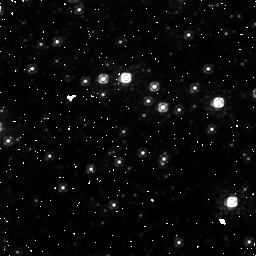
Target: field at RA 267.014°, Dec -24.785°. Instrument: NICMOS/NIC1. Filter: F110W. Exposure: 45 min. Observation ID: n9pl02020

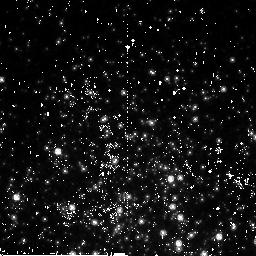
Target: TERZAN5-NIC. Instrument: NICMOS/NIC2. Filter: F110W. Exposure: 45 min. Observation ID: n9pl01010

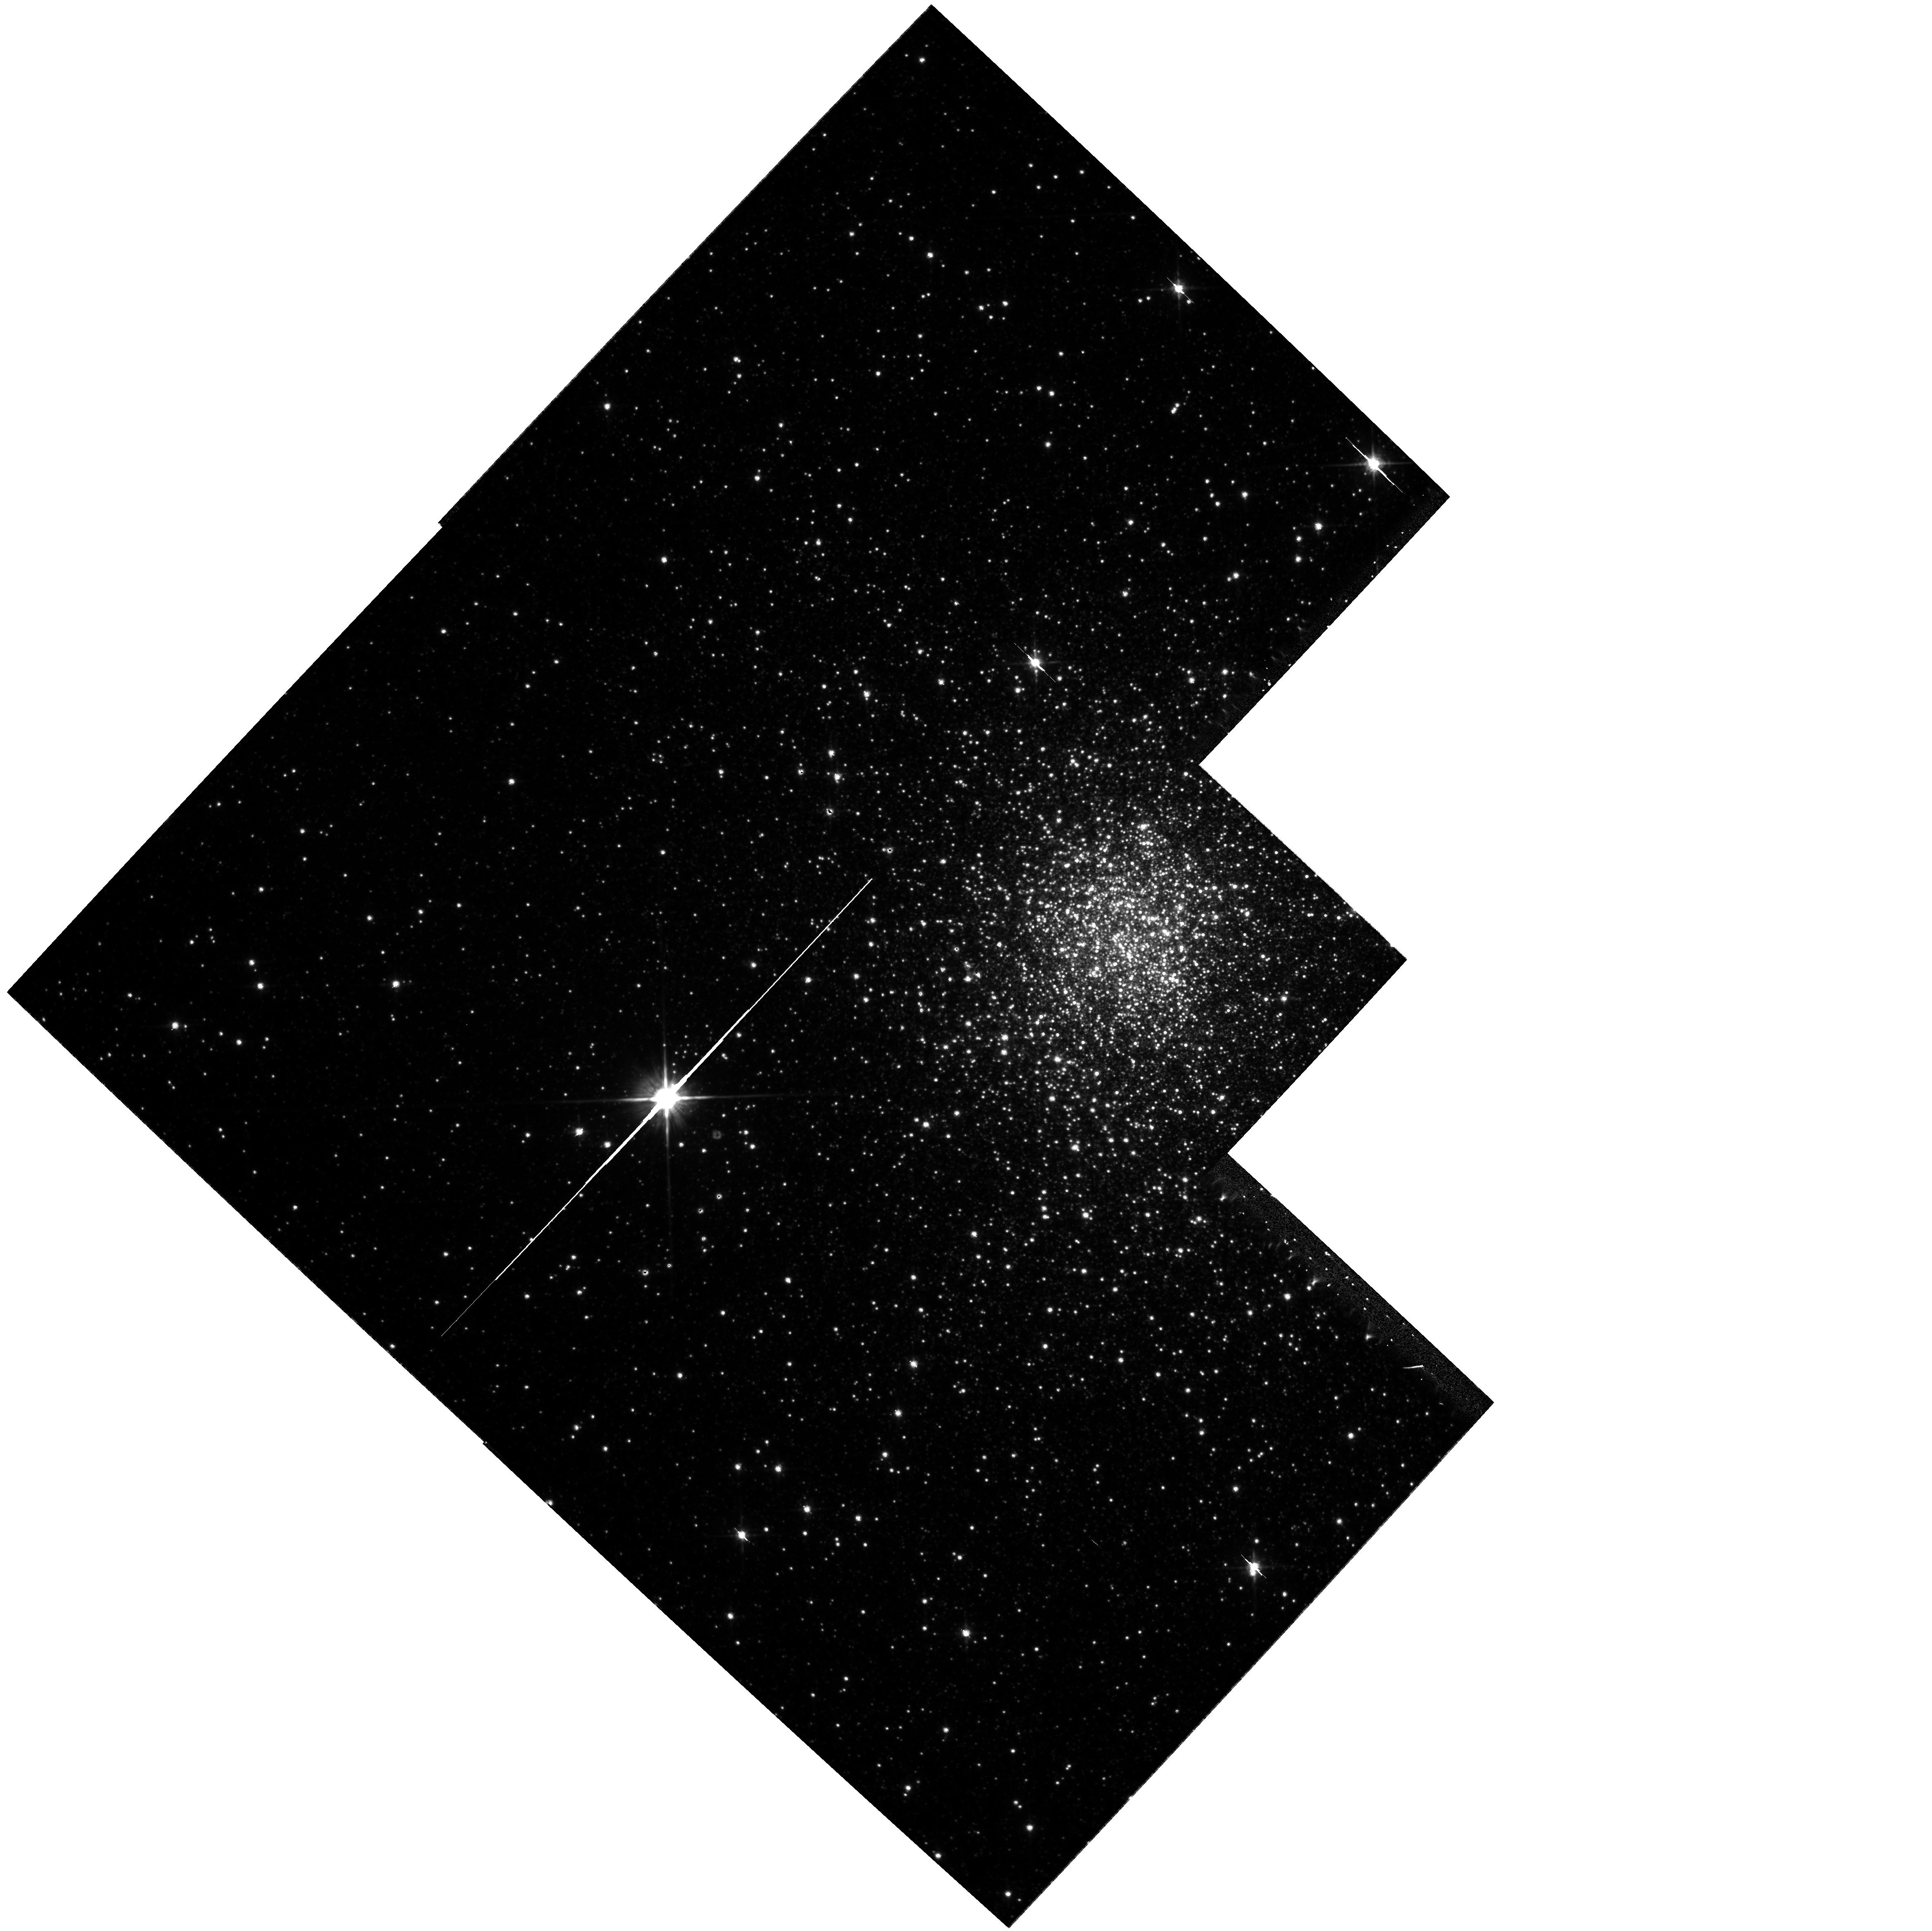
Target: TERZAN5-WF. Instrument: WFPC2/PC. Filter: F814W. Exposure: 33 min. Observation ID: hst_10845_03_wfpc2_pc_f814w_u9pl03

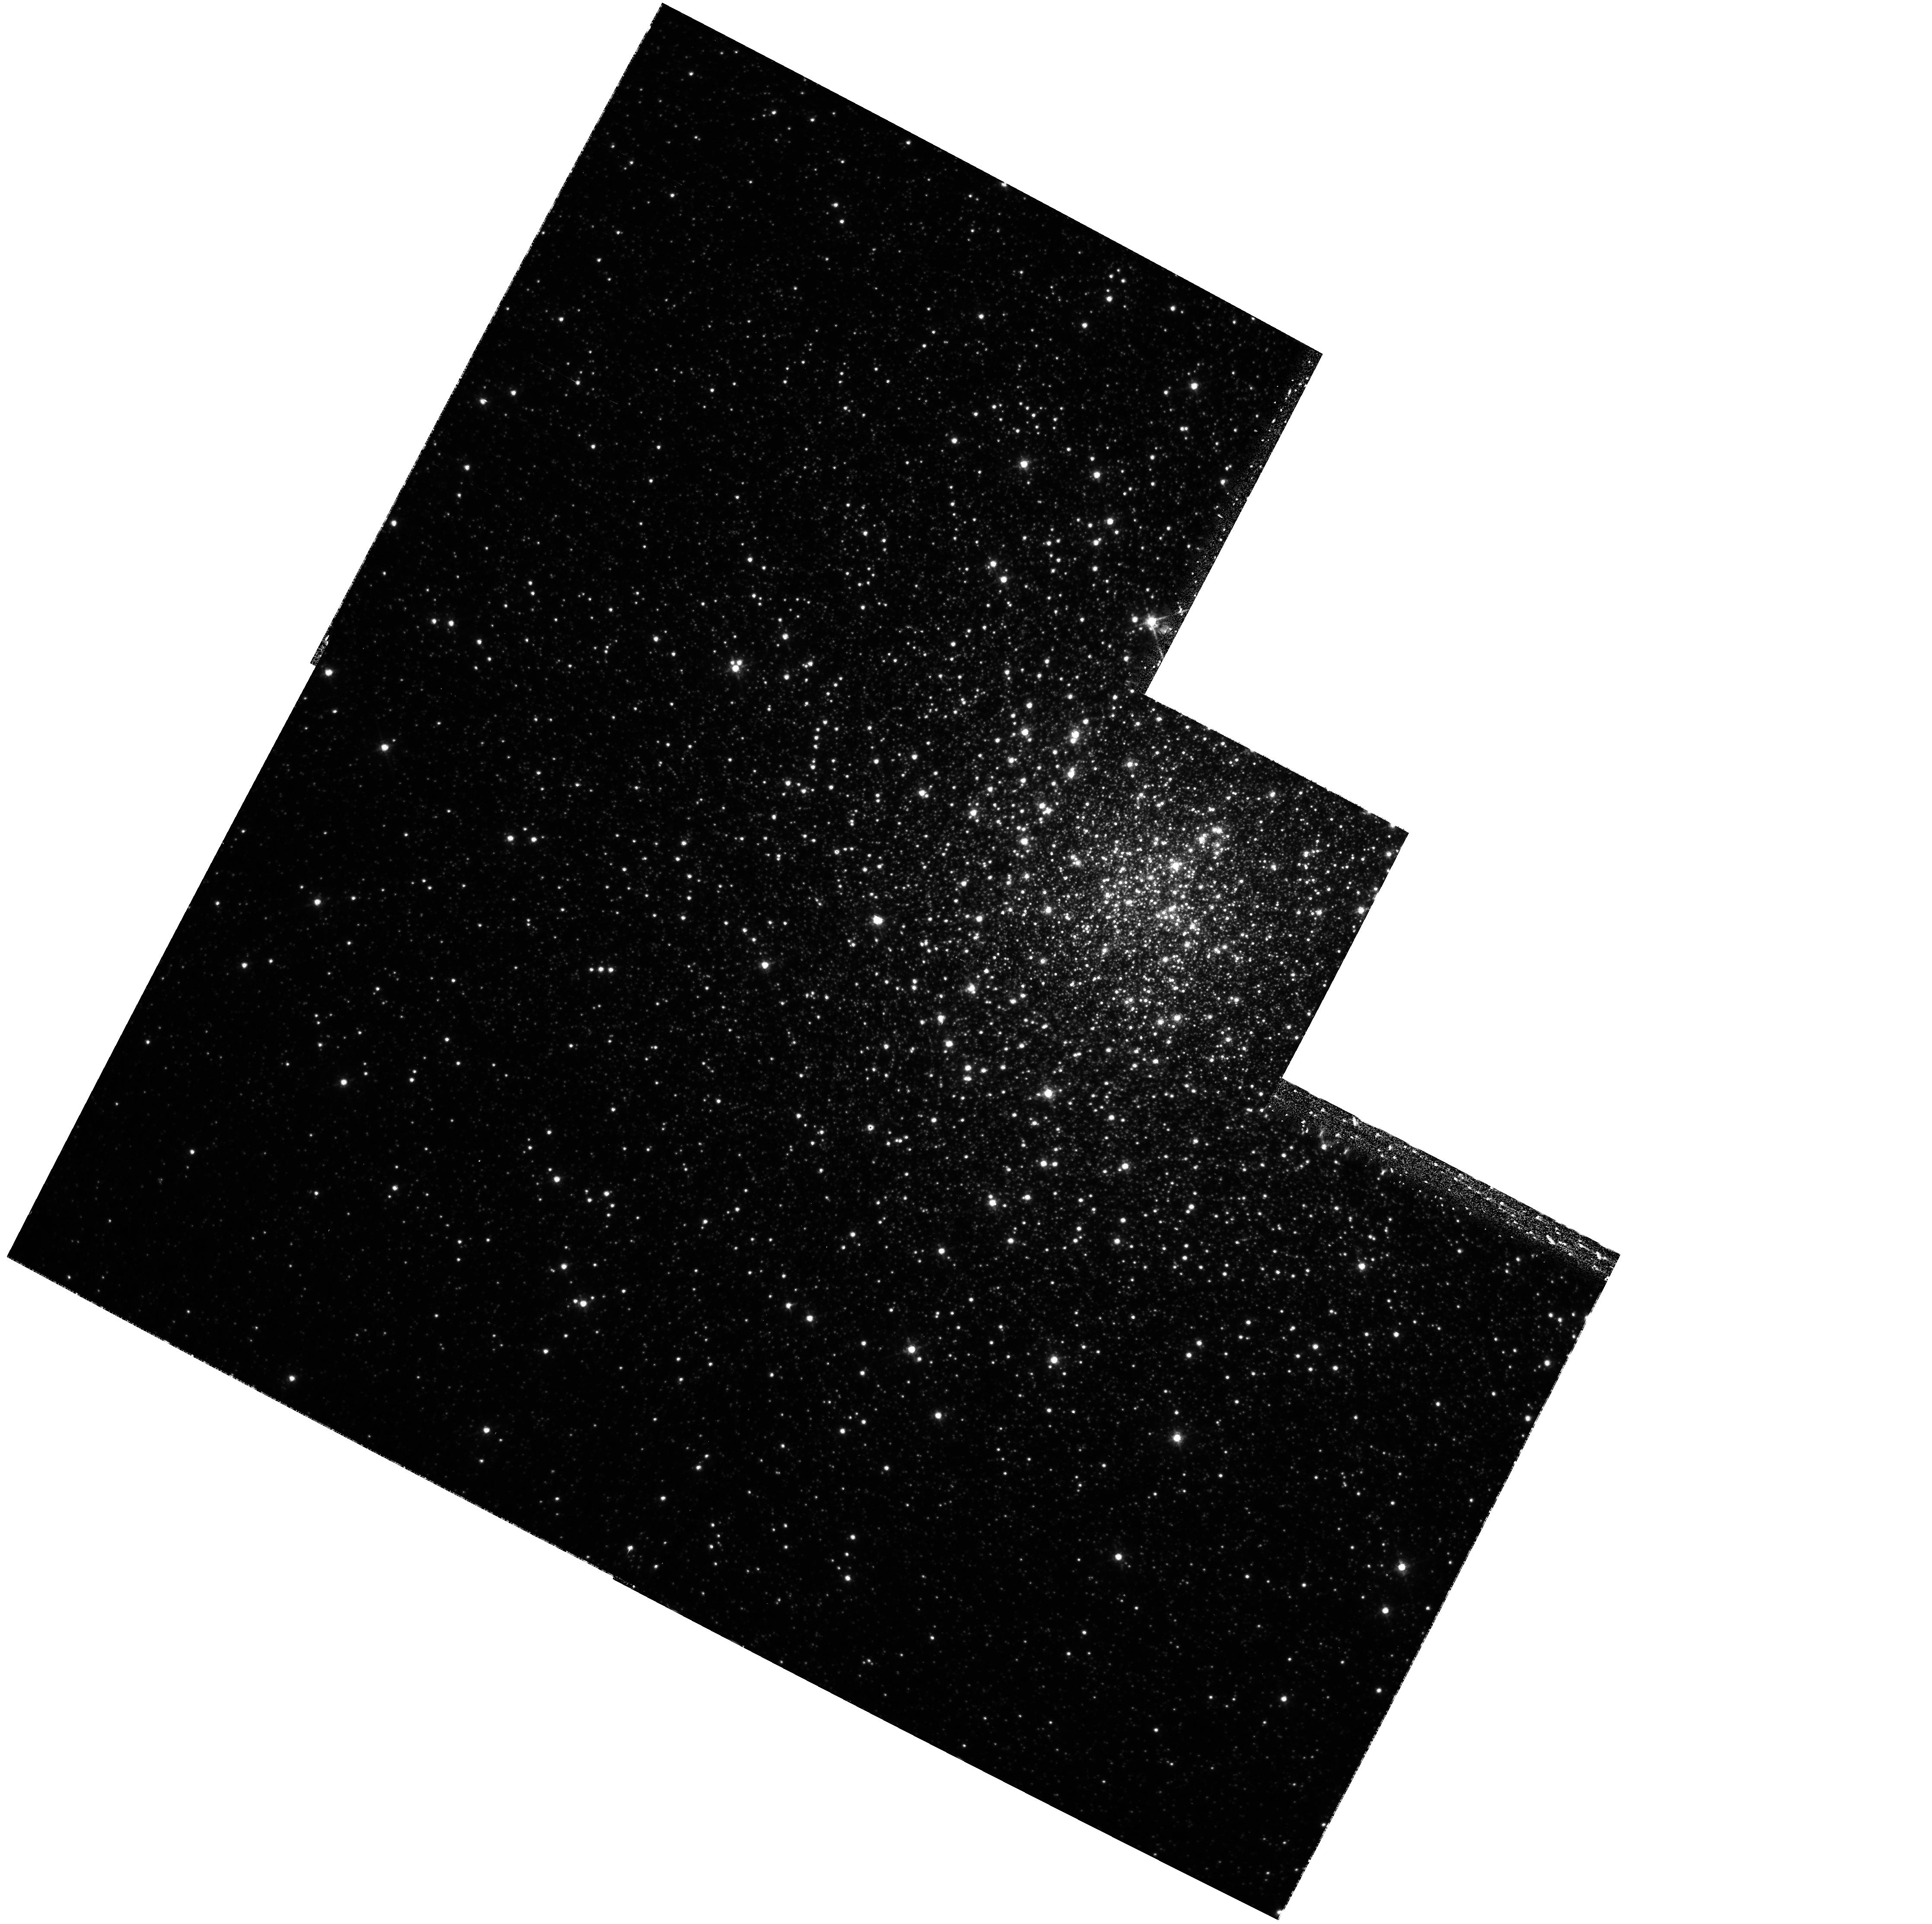
Target: NGC6266. Instrument: WFPC2/PC. Filter: F656N. Exposure: 1.3 h. Observation ID: hst_10845_56_wfpc2_pc_f656n_u9pl56

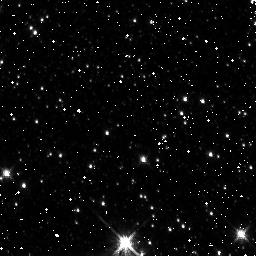
Target: field at RA 267.102°, Dec -24.714°. Instrument: NICMOS/NIC3. Filter: F160W. Exposure: 43 min. Observation ID: n9pl03020

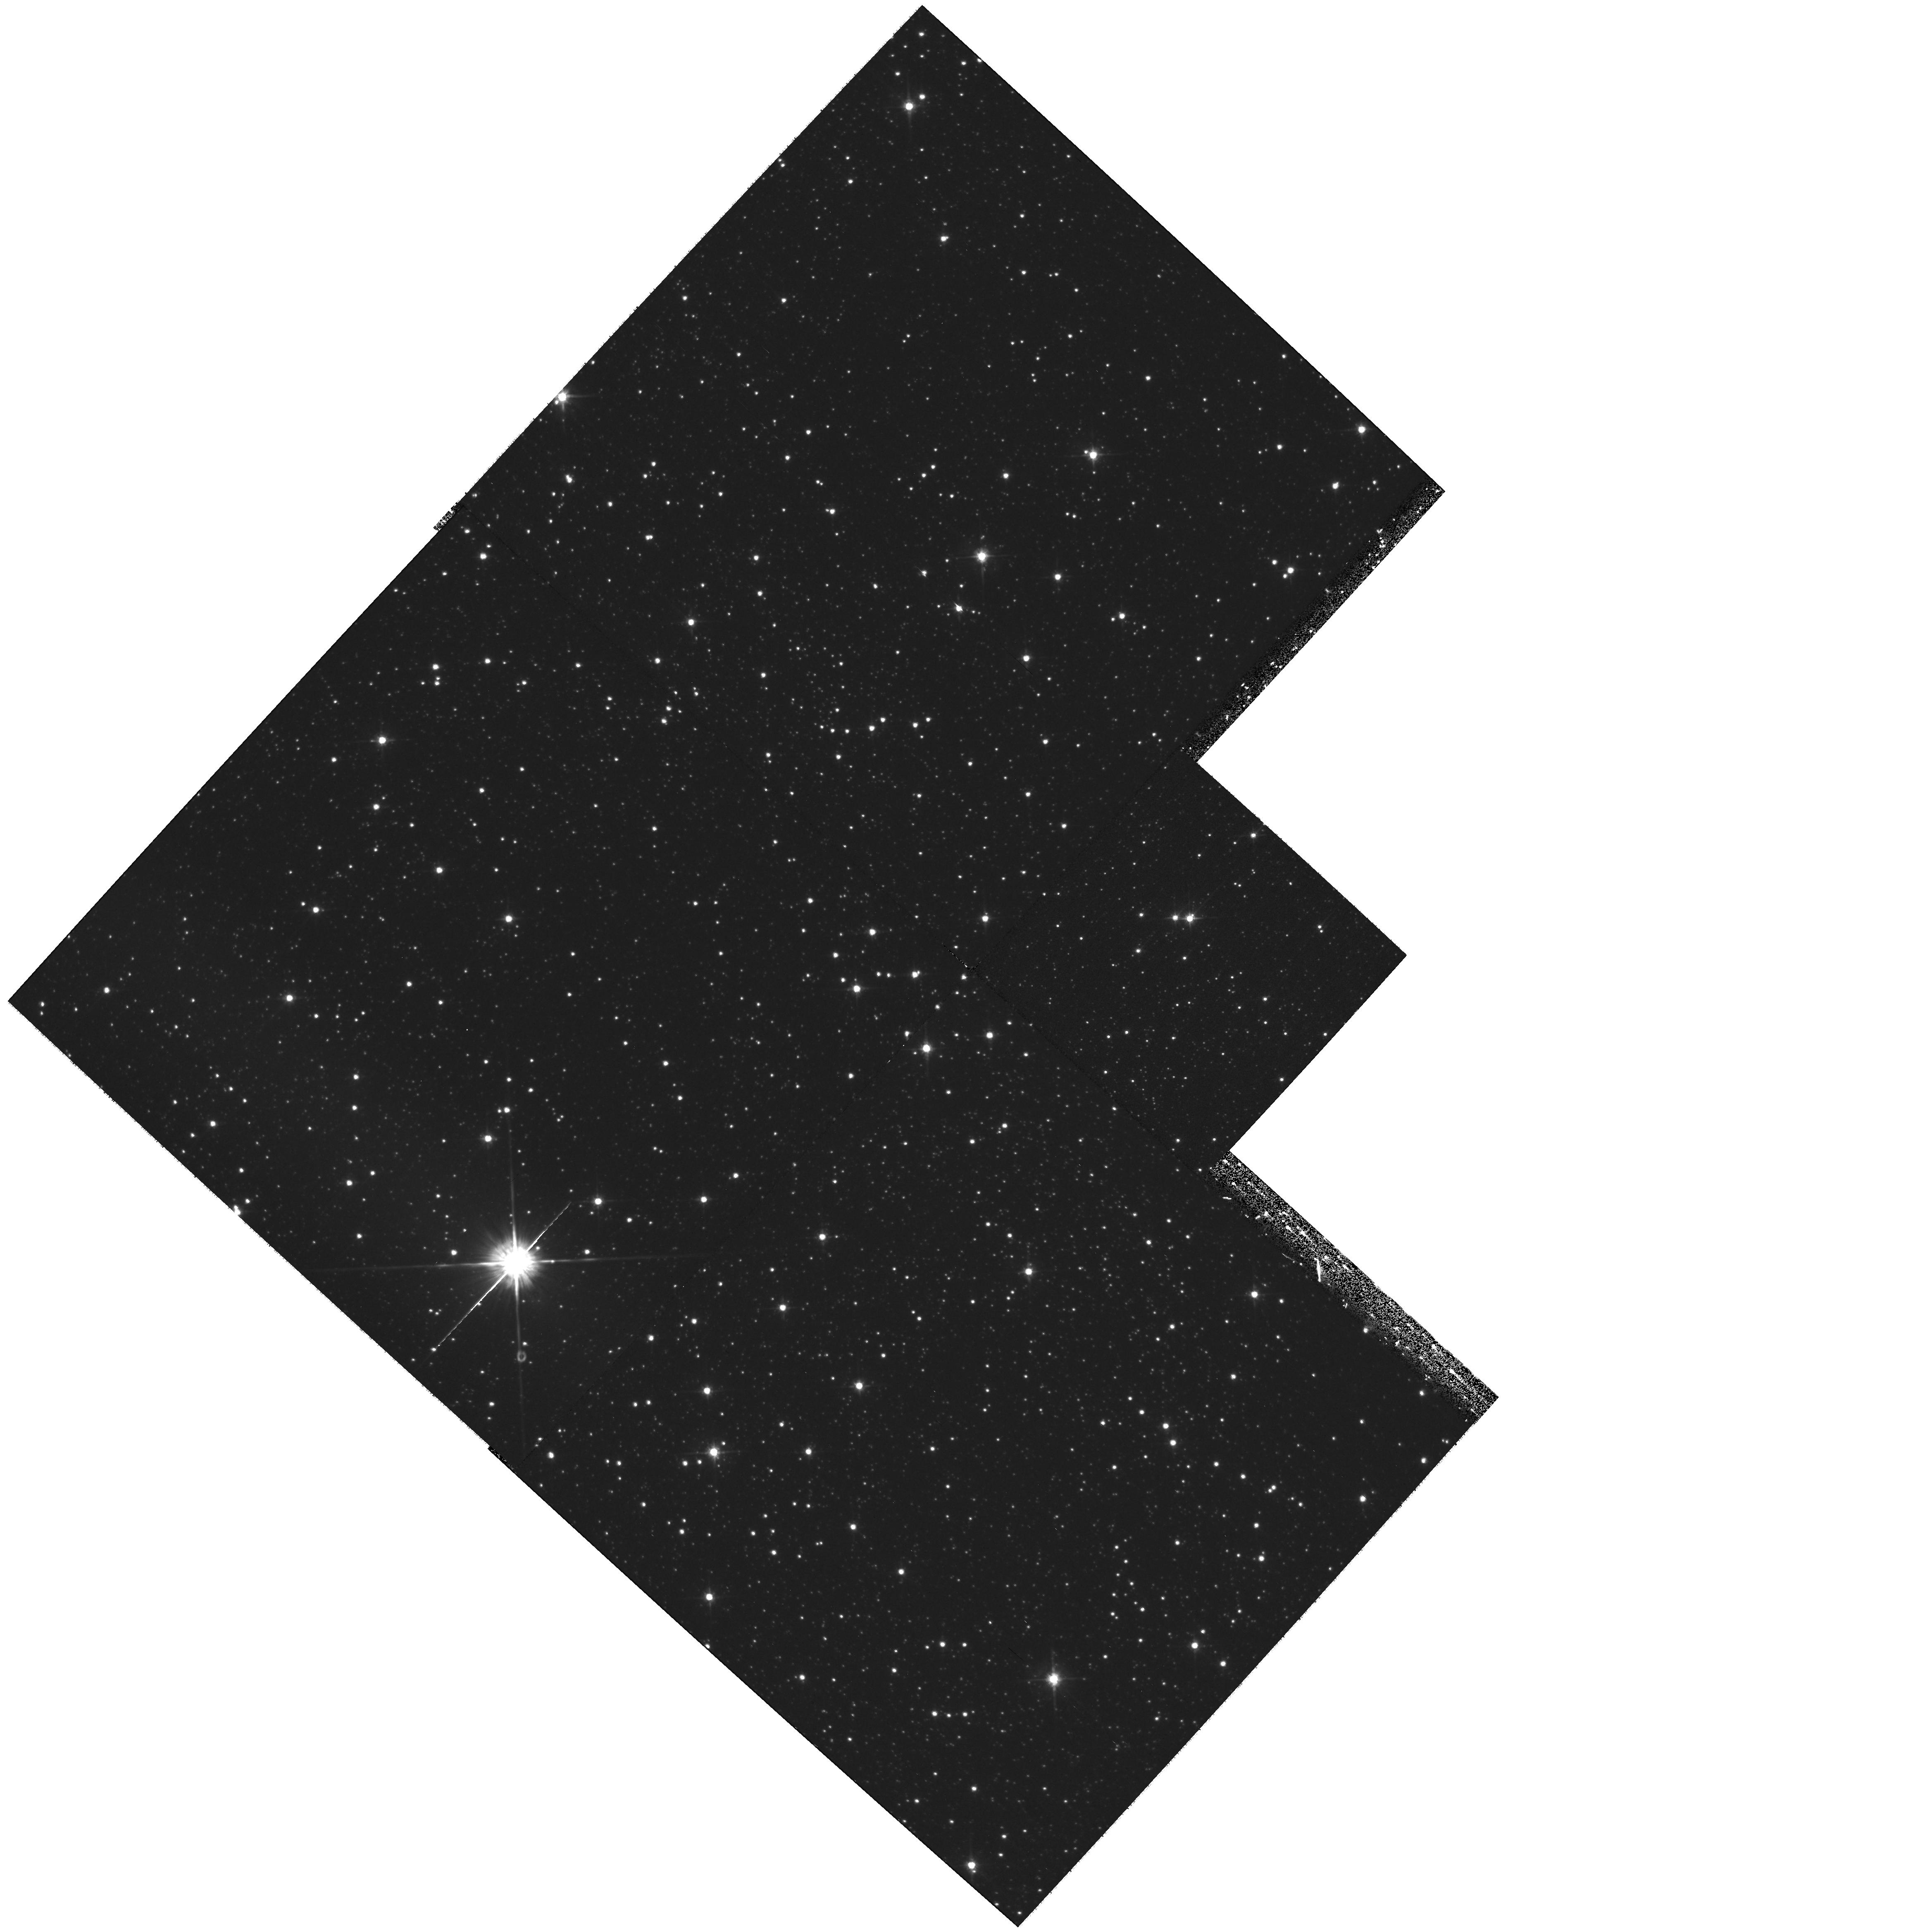
Target: field at RA 266.920°, Dec -24.848°. Instrument: WFPC2/PC. Filter: F606W. Exposure: 33 min. Observation ID: hst_10845_02_wfpc2_pc_f606w_u9pl02

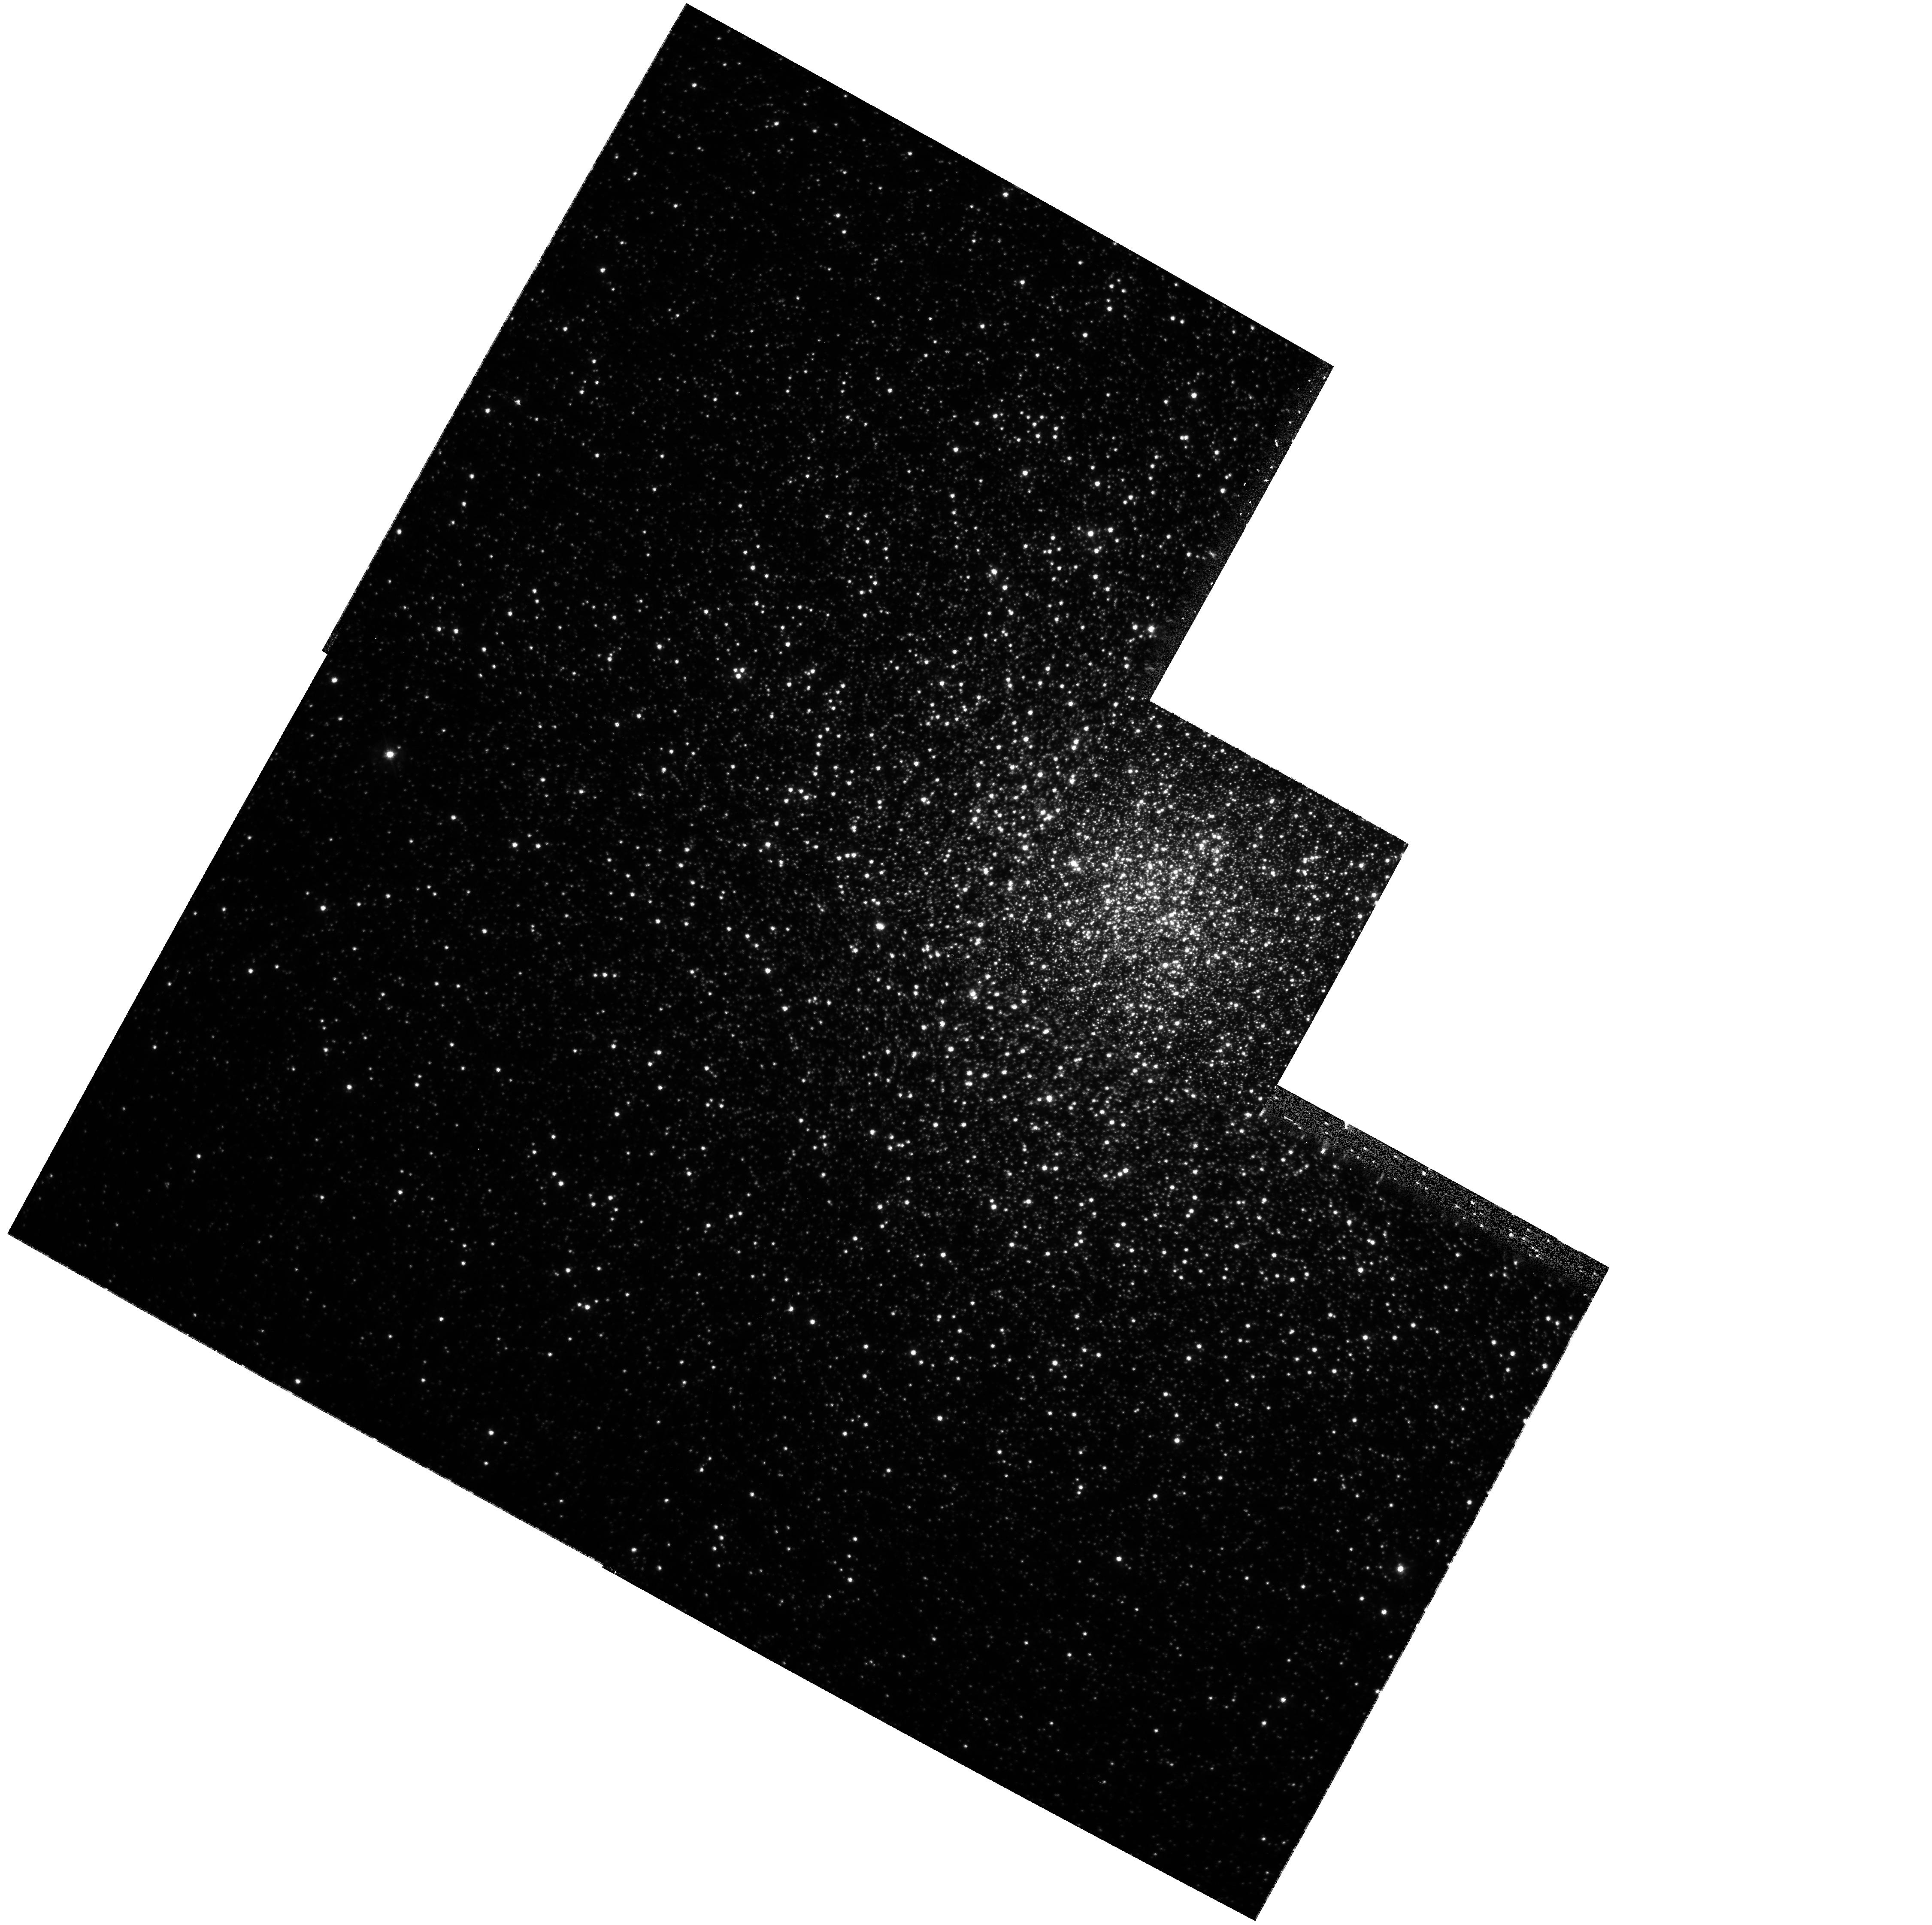
Target: NGC6266. Instrument: WFPC2/PC. Filter: F439W. Exposure: 33 min. Observation ID: hst_10845_08_wfpc2_pc_f439w_u9pl08

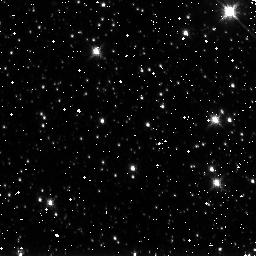
Target: field at RA 255.408°, Dec -30.070°. Instrument: NICMOS/NIC3. Filter: F160W. Exposure: 43 min. Observation ID: n9pl56010

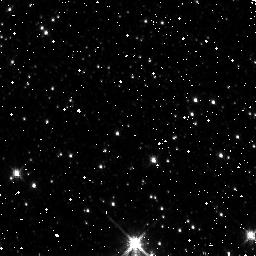
Target: field at RA 267.103°, Dec -24.714°. Instrument: NICMOS/NIC3. Filter: F160W. Exposure: 43 min. Observation ID: n9pl04020

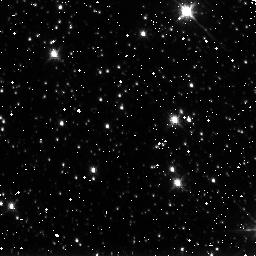
Target: field at RA 255.407°, Dec -30.068°. Instrument: NICMOS/NIC3. Filter: F160W. Exposure: 43 min. Observation ID: n9pl08010

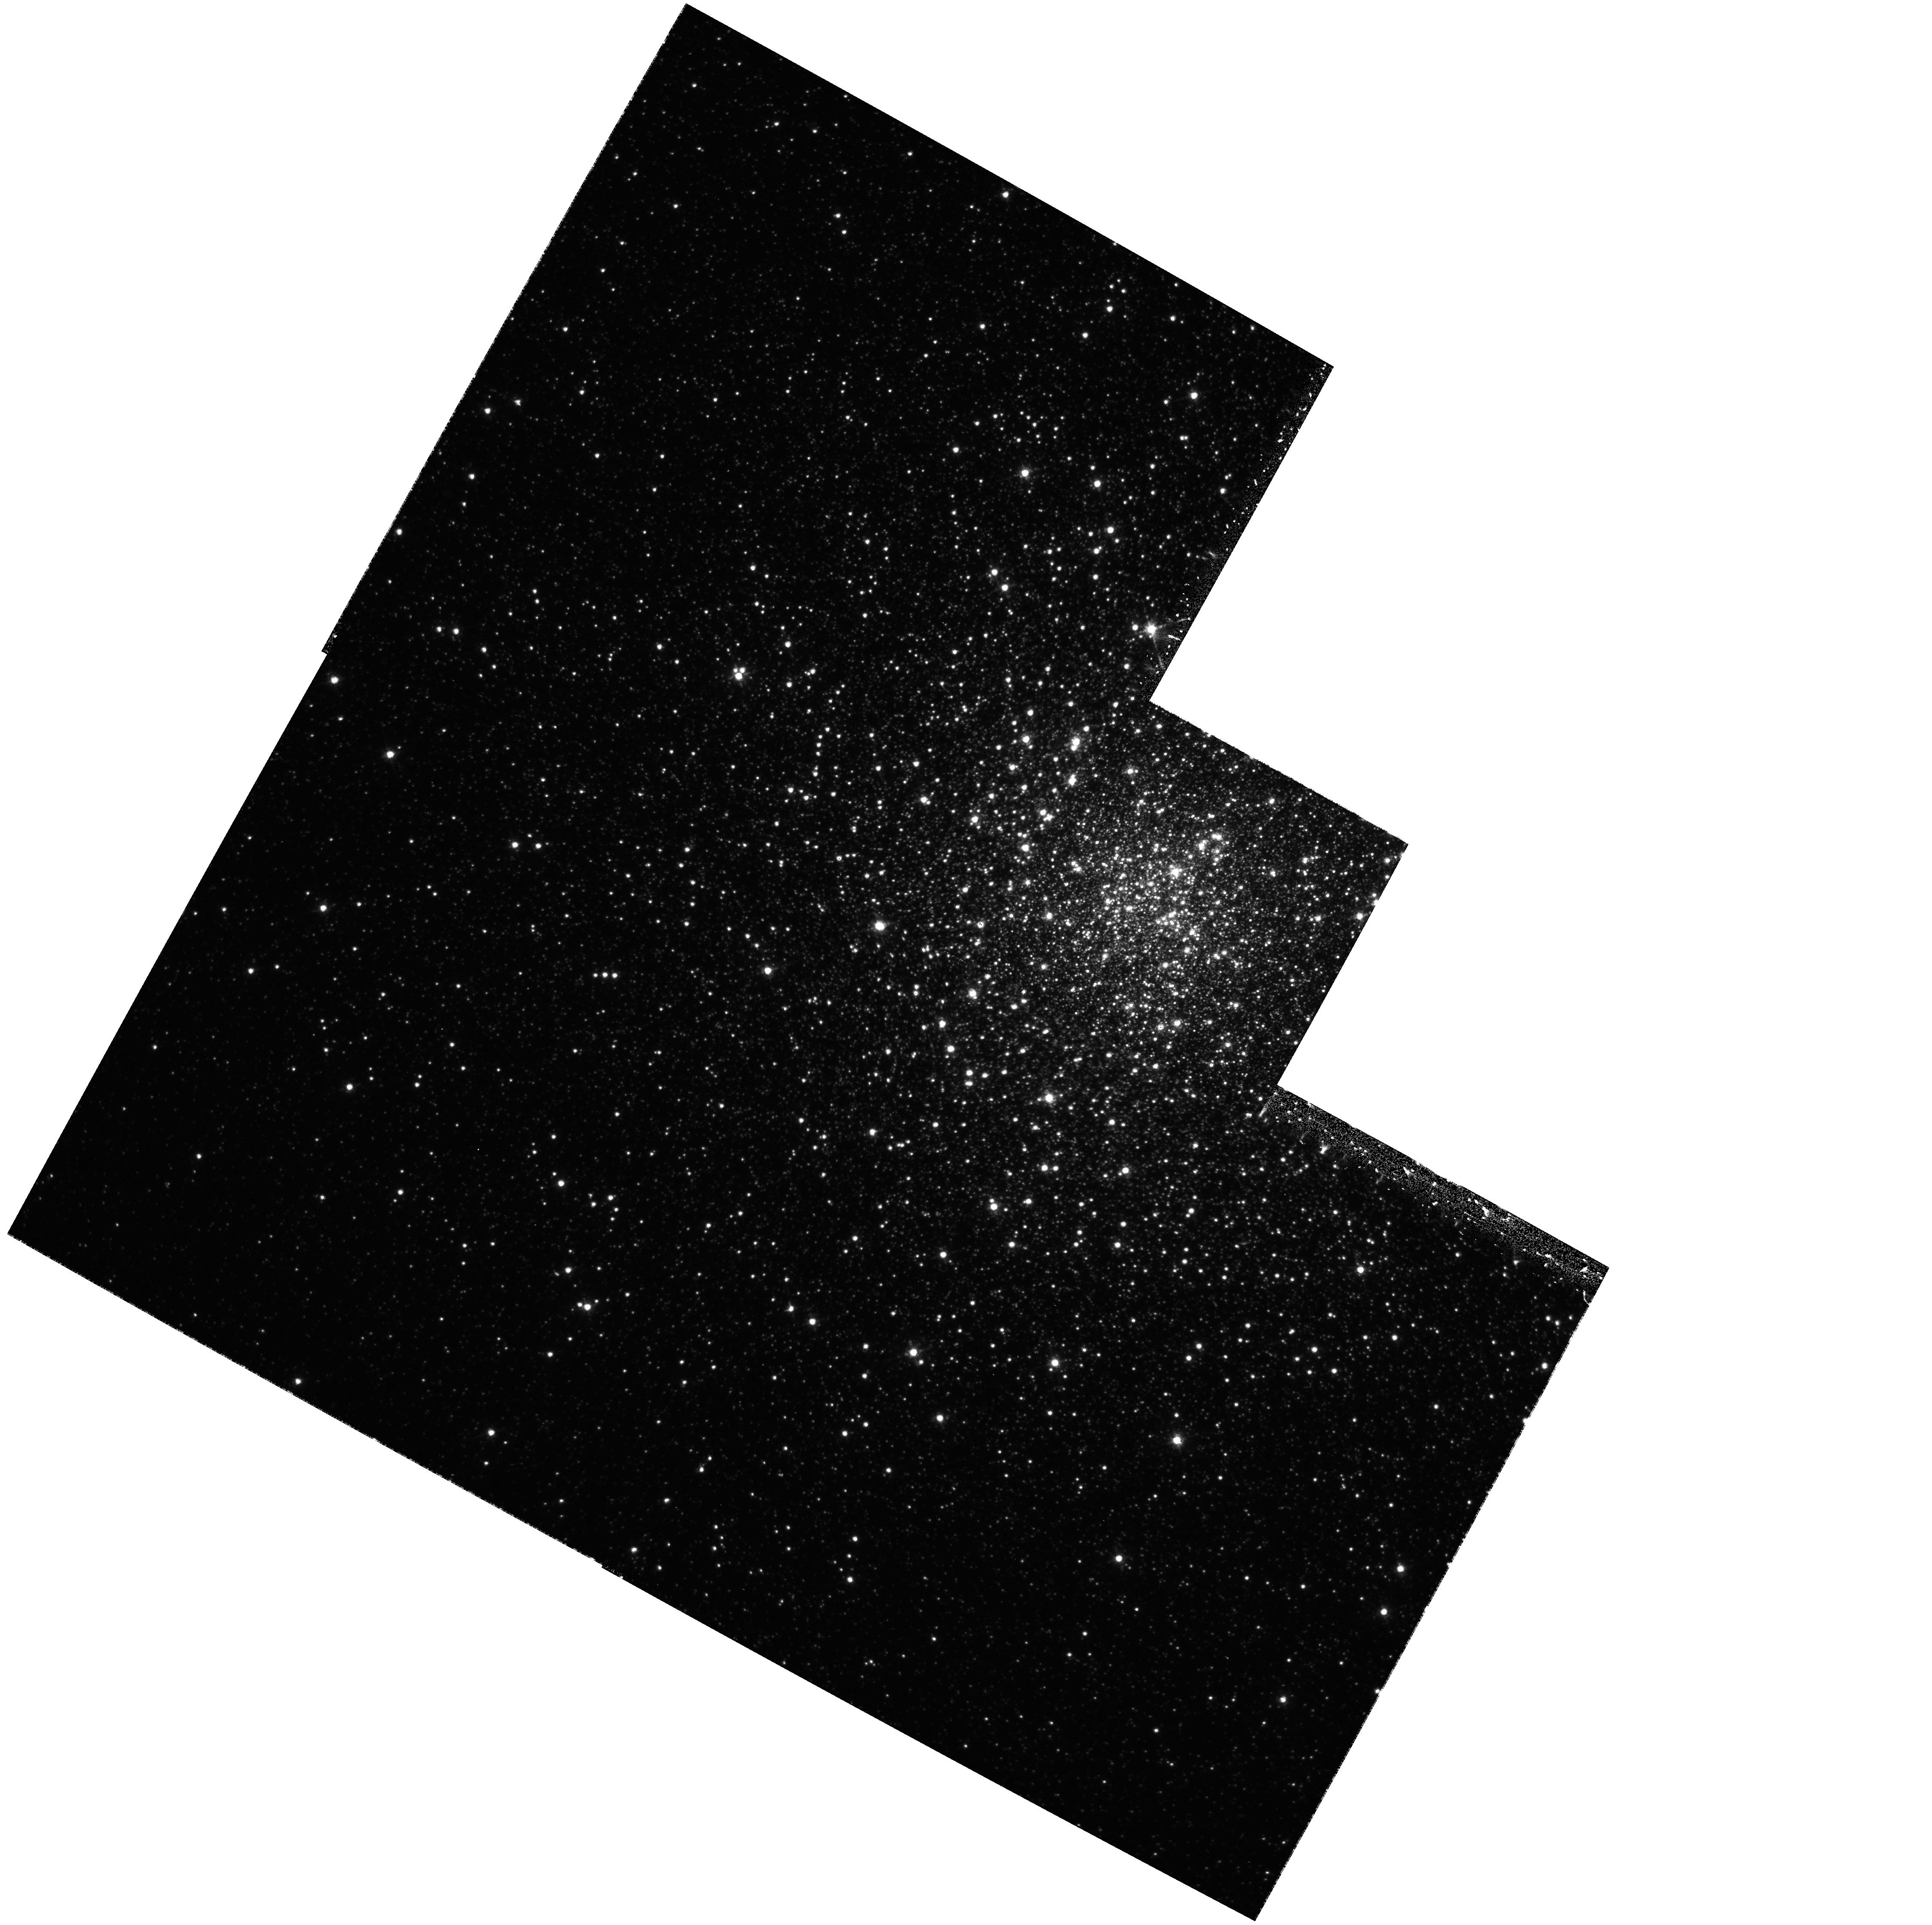
Target: NGC6266. Instrument: WFPC2/PC. Filter: F656N. Exposure: 40 min. Observation ID: hst_10845_08_wfpc2_pc_f656n_u9pl08

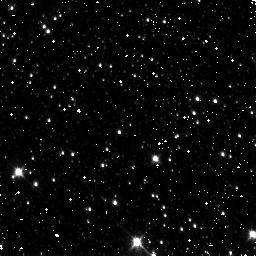
Target: field at RA 267.103°, Dec -24.714°. Instrument: NICMOS/NIC3. Filter: F110W. Exposure: 43 min. Observation ID: n9pl05010

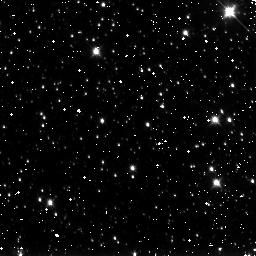
Target: field at RA 255.408°, Dec -30.070°. Instrument: NICMOS/NIC3. Filter: F110W. Exposure: 43 min. Observation ID: n9pl56020

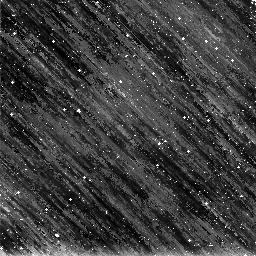
Target: field at RA 255.399°, Dec -30.056°. Instrument: NICMOS/NIC3. Filter: F160W. Exposure: 43 min. Observation ID: n9pl06010

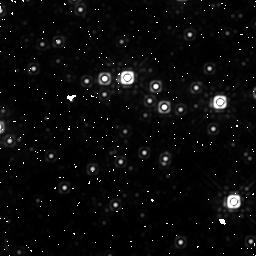
Target: field at RA 267.014°, Dec -24.785°. Instrument: NICMOS/NIC1. Filter: F160W. Exposure: 45 min. Observation ID: n9pl01040

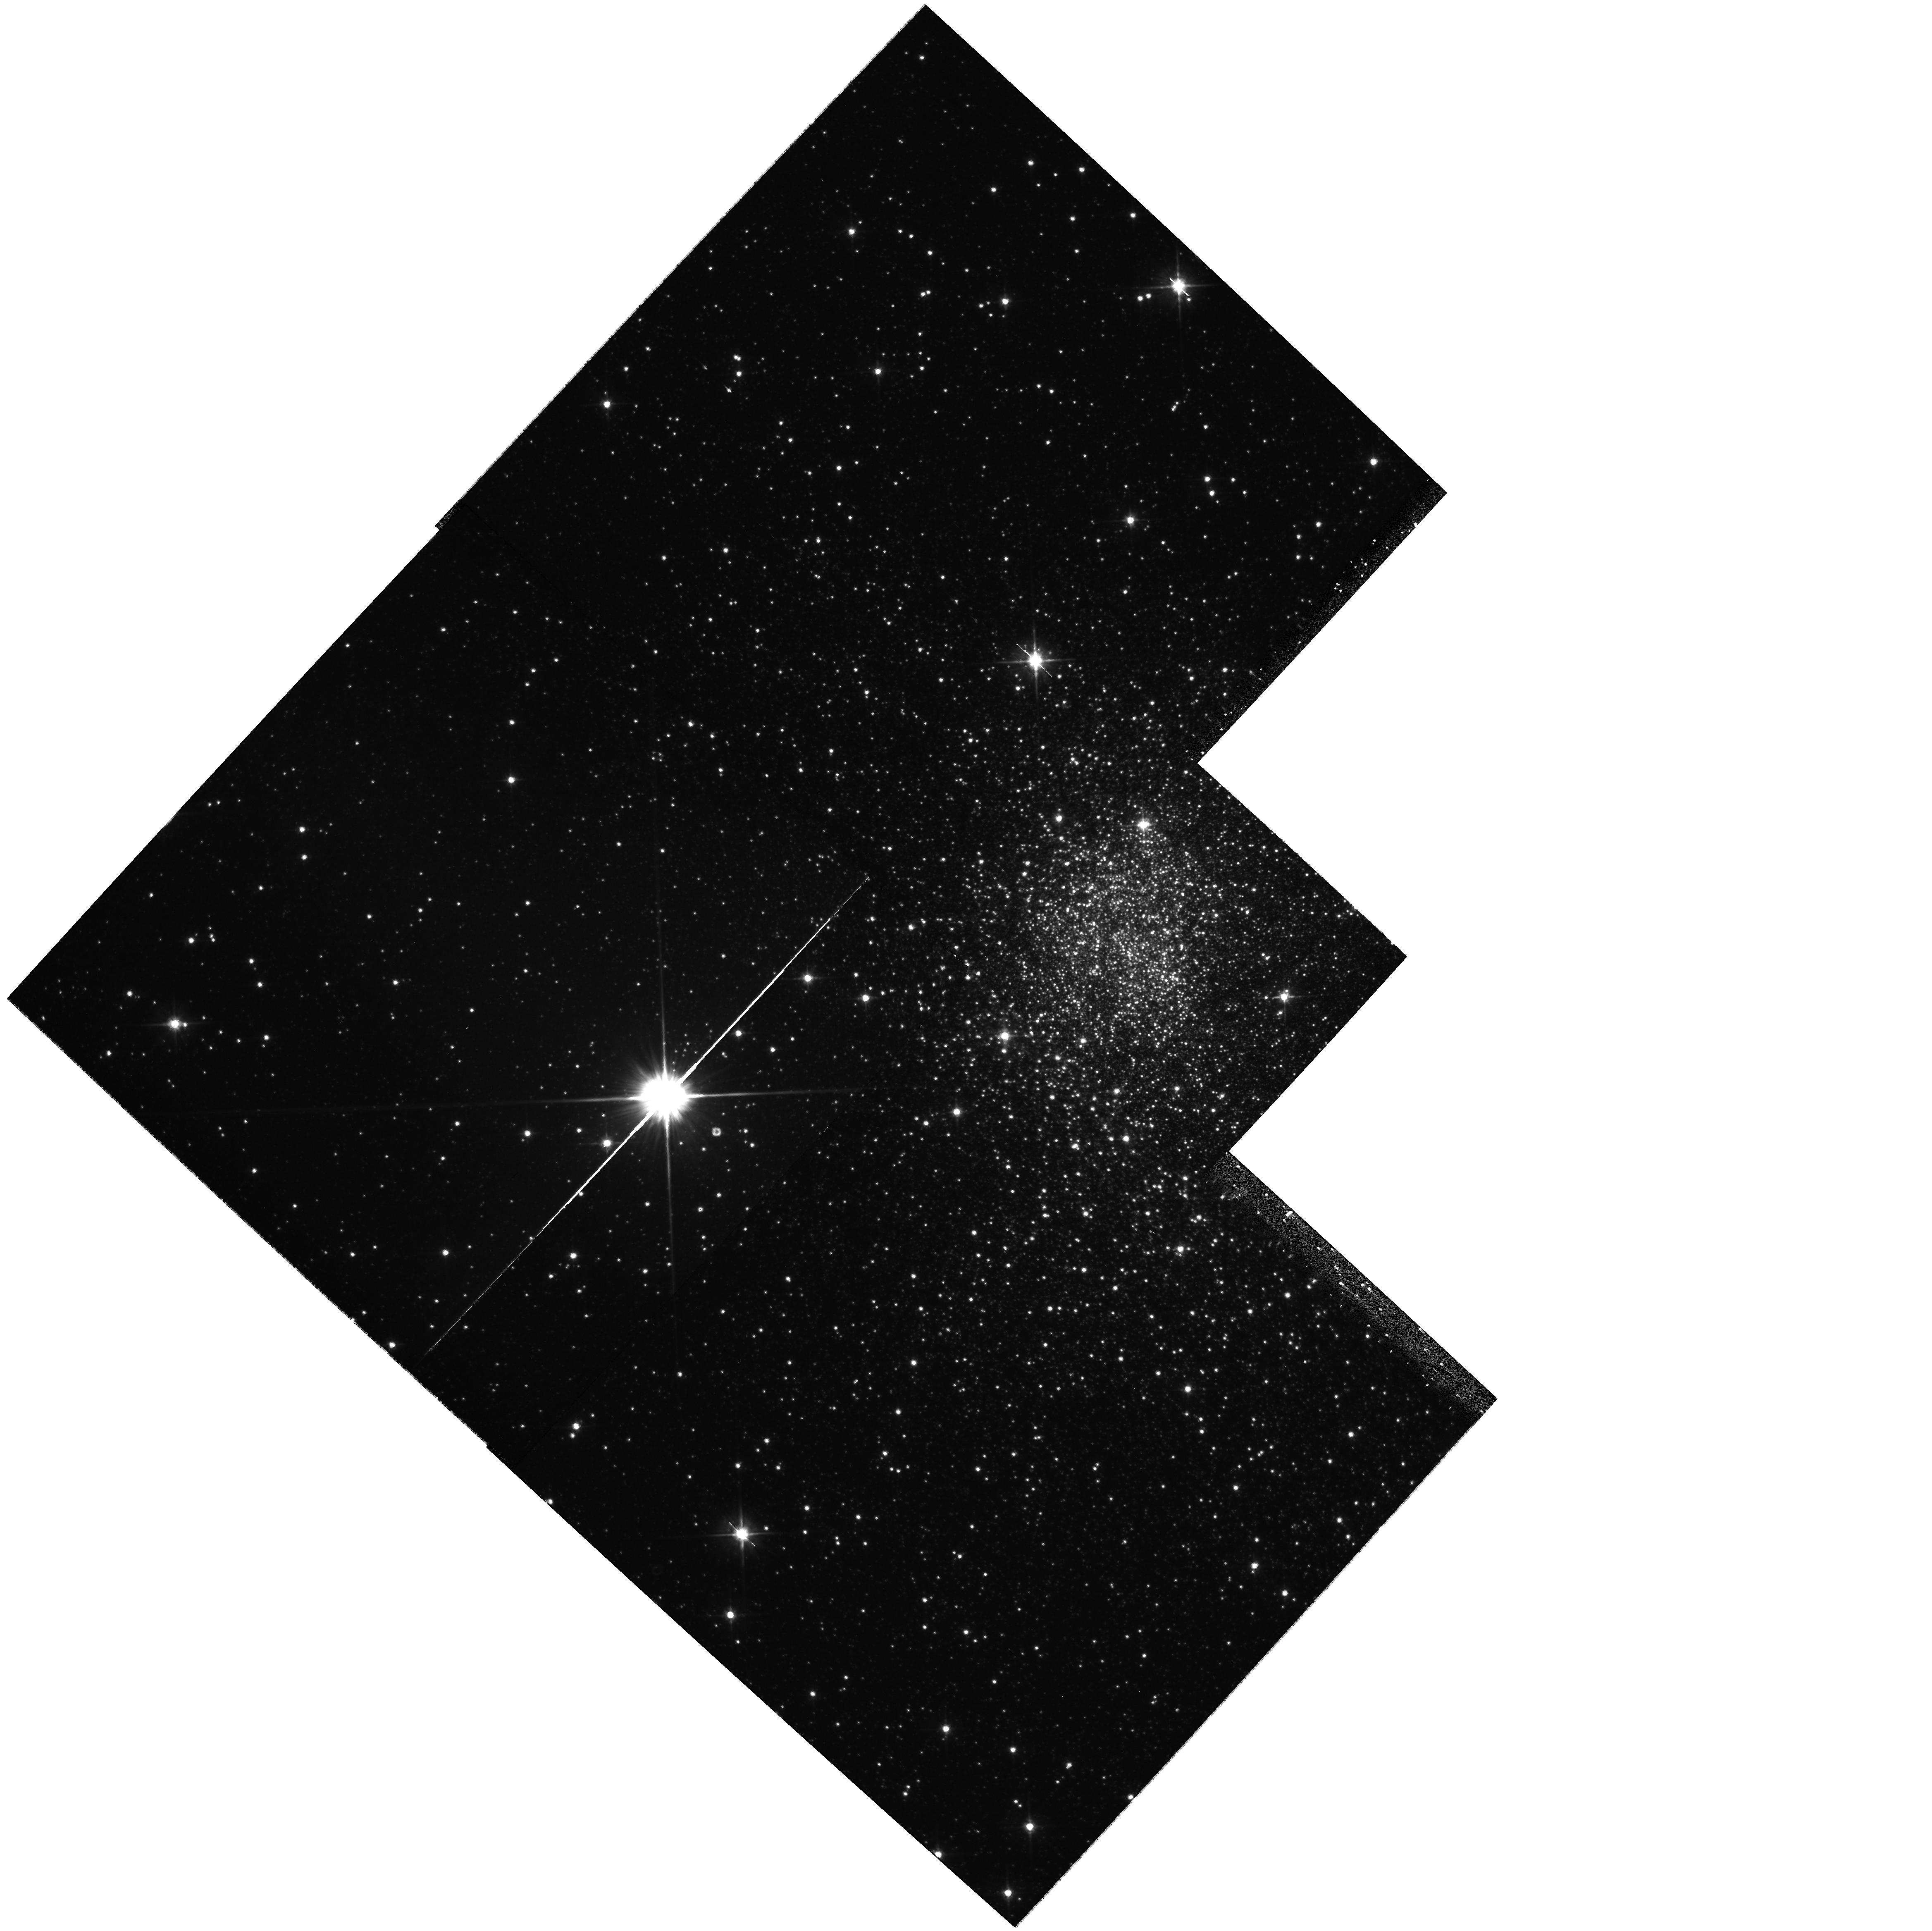
Target: TERZAN5-WF. Instrument: WFPC2/PC. Filter: F606W. Exposure: 33 min. Observation ID: hst_10845_05_wfpc2_pc_f606w_u9pl05

HUNTING FOR OPTICAL COMPANIONS TO BINARY MILLISECOND PULSARS IN TERZAN 5 AND NGC6266 (PI: Ferraro, Francesco R.)

We propose deep WFPC2 and NICMOS observations to search for optical companions to binary millisecond pulsar (MSPs) in two Globular Clusters (GCs): Terzan 5 and NGC6266. Terzan 5 has the largest MSP population of any GC: 33 MSP (17 in binary systems) have been discovered up to now in this stellar system. NGC6266 ranks fifth among the GC for wealth of MSPs but it is the only one in which all the (six) detected MSPs are in binary systems. Only 5 optical counterparts to binary MSP companions are known in GCs (two of them have been discovered by our group): hence even the addition of a few new identifications are crucial to investigate the variety of processes occurring in binary MSPs in dense environment. The observations proposed here would easily double/triple the existing sample of known MSP companions, allowing the first meaningful study of the phenomena which drive the formation and evolution of these exotic systems. Moreover, since most of binary MSP in GC are formed via stellar interactions in the high density regions of the cluster, the determination of the nature of the companion and the incidence of this collisionally induced population have a significant impact on our knowledge of the cluster dynamics. Even more interesting, the study of the optical companions to NSs in a GC allows to derive tighter constraints (than those obtainable for NS binaries in the galactic field) on the properties (mass, orbital inclination and so on) of the compation star. This has, in turn, an intrisic importance for fundamental physics since it offers the opportunity of measuring the mass of the NS and hence to put constraints to the equation of state of matter at nuclear equilibrium density.